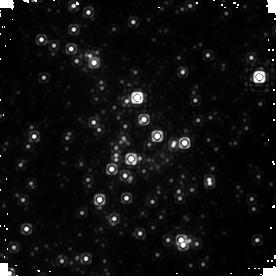
Target: SGR-A. Instrument: NICMOS/NIC1. Filter: F145M. Exposure: 10 min. Observation ID: n9q210030

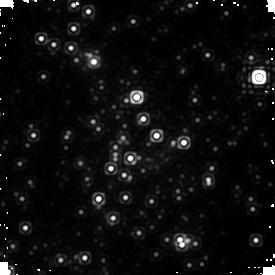
Target: SGR-A. Instrument: NICMOS/NIC1. Filter: F170M. Exposure: 10 min. Observation ID: n9q213040

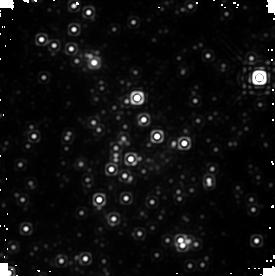
Target: SGR-A. Instrument: NICMOS/NIC1. Filter: F170M. Exposure: 10 min. Observation ID: n9q229040

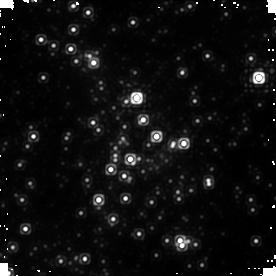
Target: SGR-A. Instrument: NICMOS/NIC1. Filter: F145M. Exposure: 10 min. Observation ID: n9q230010

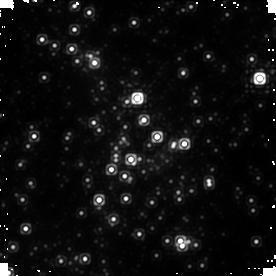
Target: SGR-A. Instrument: NICMOS/NIC1. Filter: F145M. Exposure: 10 min. Observation ID: n9q233010

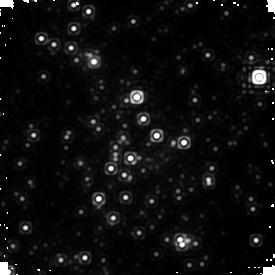
Target: SGR-A. Instrument: NICMOS/NIC1. Filter: F170M. Exposure: 10 min. Observation ID: n9q215040

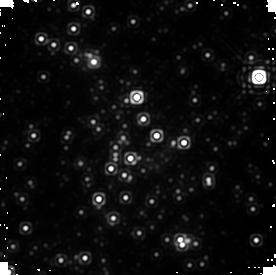
Target: SGR-A. Instrument: NICMOS/NIC1. Filter: F170M. Exposure: 10 min. Observation ID: n9q230020

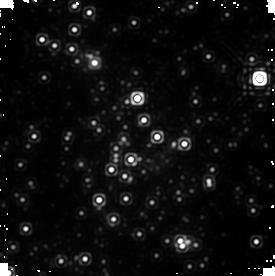
Target: SGR-A. Instrument: NICMOS/NIC1. Filter: F170M. Exposure: 10 min. Observation ID: n9q233040

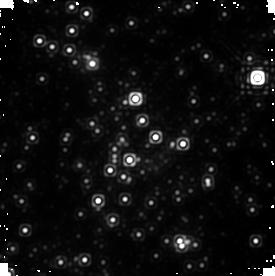
Target: SGR-A. Instrument: NICMOS/NIC1. Filter: F170M. Exposure: 10 min. Observation ID: n9q201040

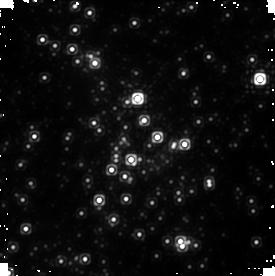
Target: SGR-A. Instrument: NICMOS/NIC1. Filter: F145M. Exposure: 10 min. Observation ID: n9q238030

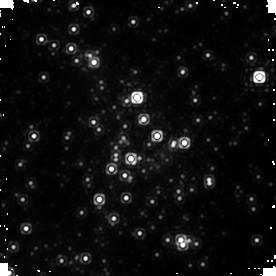
Target: SGR-A. Instrument: NICMOS/NIC1. Filter: F145M. Exposure: 10 min. Observation ID: n9q224030

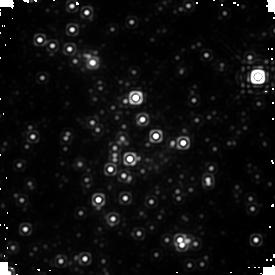
Target: SGR-A. Instrument: NICMOS/NIC1. Filter: F170M. Exposure: 10 min. Observation ID: n9q202040

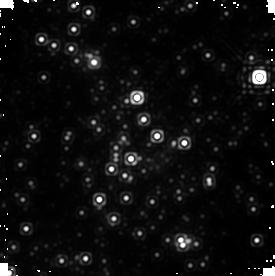
Target: SGR-A. Instrument: NICMOS/NIC1. Filter: F170M. Exposure: 10 min. Observation ID: n9q224040

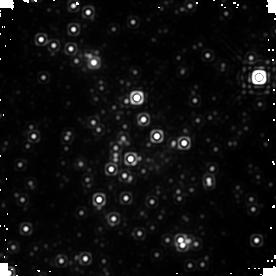
Target: SGR-A. Instrument: NICMOS/NIC1. Filter: F170M. Exposure: 10 min. Observation ID: n9q223040

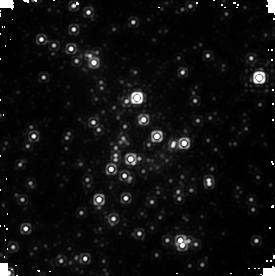
Target: SGR-A. Instrument: NICMOS/NIC1. Filter: F145M. Exposure: 10 min. Observation ID: n9q231030

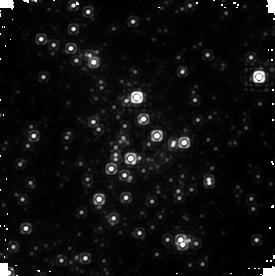
Target: SGR-A. Instrument: NICMOS/NIC1. Filter: F145M. Exposure: 10 min. Observation ID: n9q221010

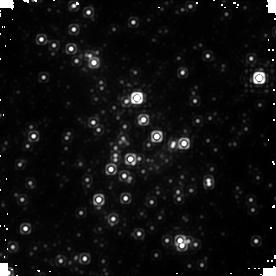
Target: SGR-A. Instrument: NICMOS/NIC1. Filter: F145M. Exposure: 10 min. Observation ID: n9q216030

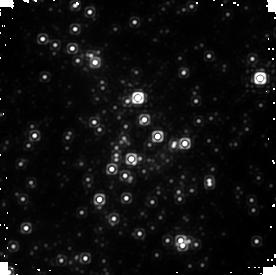
Target: SGR-A. Instrument: NICMOS/NIC1. Filter: F145M. Exposure: 10 min. Observation ID: n9q236030

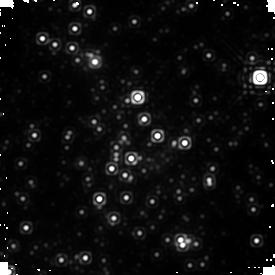
Target: SGR-A. Instrument: NICMOS/NIC1. Filter: F170M. Exposure: 10 min. Observation ID: n9q234040

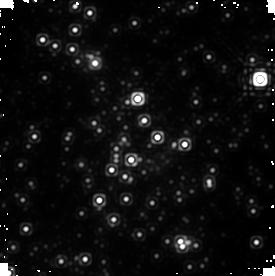
Target: SGR-A. Instrument: NICMOS/NIC1. Filter: F170M. Exposure: 10 min. Observation ID: n9q238020

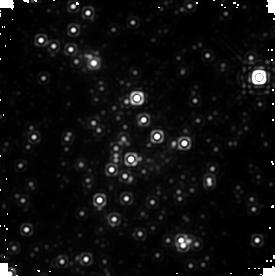
Target: SGR-A. Instrument: NICMOS/NIC1. Filter: F170M. Exposure: 10 min. Observation ID: n9q204020

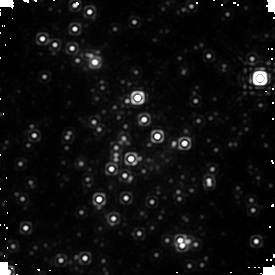
Target: SGR-A. Instrument: NICMOS/NIC1. Filter: F170M. Exposure: 10 min. Observation ID: n9q240020

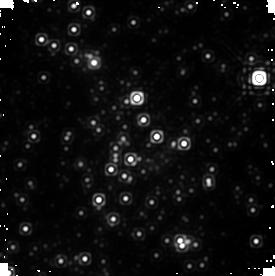
Target: SGR-A. Instrument: NICMOS/NIC1. Filter: F170M. Exposure: 10 min. Observation ID: n9q217020

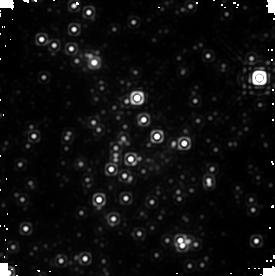
Target: SGR-A. Instrument: NICMOS/NIC1. Filter: F170M. Exposure: 10 min. Observation ID: n9q214040

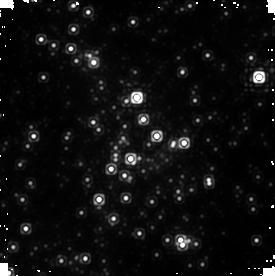
Target: SGR-A. Instrument: NICMOS/NIC1. Filter: F145M. Exposure: 10 min. Observation ID: n9q225010

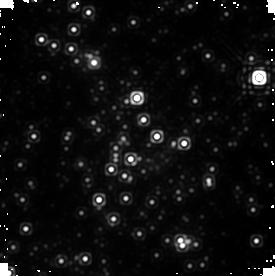
Target: SGR-A. Instrument: NICMOS/NIC1. Filter: F170M. Exposure: 10 min. Observation ID: n9q231040

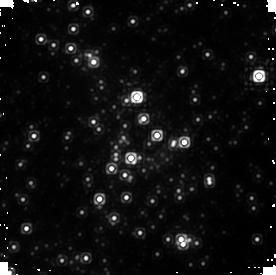
Target: SGR-A. Instrument: NICMOS/NIC1. Filter: F145M. Exposure: 10 min. Observation ID: n9q204030

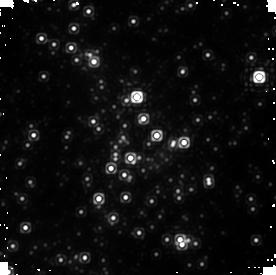
Target: SGR-A. Instrument: NICMOS/NIC1. Filter: F145M. Exposure: 10 min. Observation ID: n9q217030

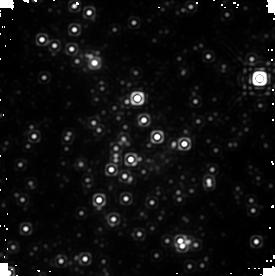
Target: SGR-A. Instrument: NICMOS/NIC1. Filter: F170M. Exposure: 10 min. Observation ID: n9q220020

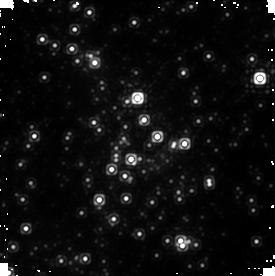
Target: SGR-A. Instrument: NICMOS/NIC1. Filter: F145M. Exposure: 10 min. Observation ID: n9q234010

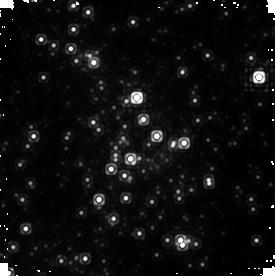
Target: SGR-A. Instrument: NICMOS/NIC1. Filter: F145M. Exposure: 10 min. Observation ID: n9q226030

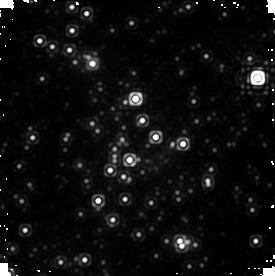
Target: SGR-A. Instrument: NICMOS/NIC1. Filter: F170M. Exposure: 10 min. Observation ID: n9q206020

Precise Measurements of Sgr A* Flare Activity (PI: Yusef-Zadeh, Farhad)

Correlated X-ray and near-IR flare emission from Sgr A*, the closest supermassive black hole, contains information about the hydrodynamics, energetics, and accretion behavior of matter within the innermost ten Schwarzschild radii of the hole. We propose HST/NICMOS observations of near-IR flares, in conjunction with already approved obsrevations using XMM-Newton (214 ksec) and CSO (3 nights), which can make the precise, new measurements necessary to understand the radiation mechanism and low luminosity of Sgr A*. HST/NICMOS is required due to its very low and stable background, and its stable, tightly focused PSF, which allow accurate measurement of fainter flares than can be observed using groundbased adaptive optics systems. We will measure the spectral index distribution, the time-averaged flux and duration of flares, and the statistics of flare activity, and will confirm previously reported quasi-periodic variability. These measurements will have far-reaching implications for testing the inverse Compton scattering (ICS) and synchrotron models of low-luminosity flares, for understanding the process of accretion onto and outflow from supermassive black holes, and for constraining the acceleration mechanism of flares and the inferred black hole spin. This knowledge, in turn, will help us understand more generally low-luminosity AGN and X-ray binaries in a very low/quiescent accretion state.